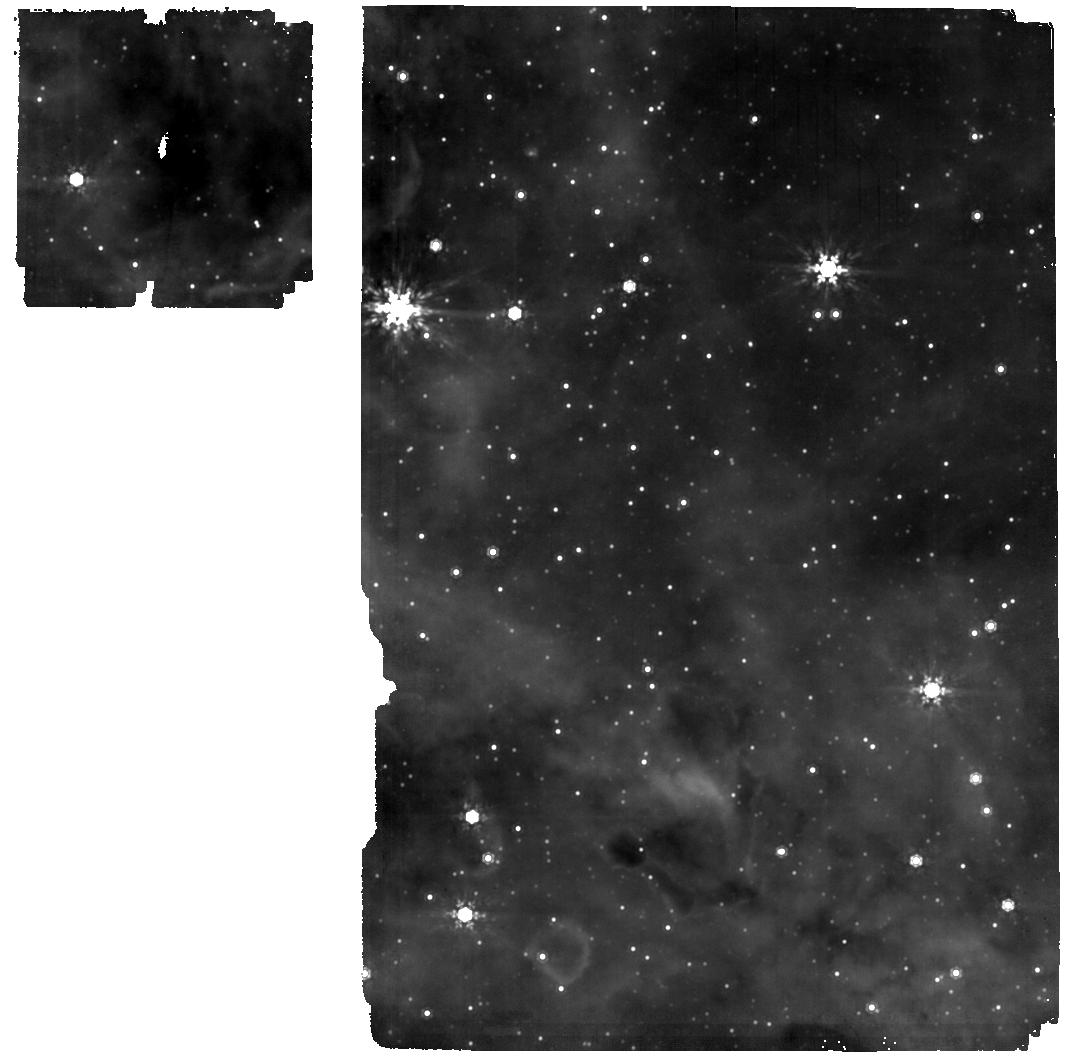
Target: CL-WESTERLUND-CF
Instrument: MIRI
Filter: F1000W
Exposure: 12 min
Observation ID: jw01905-o004_t002_miri_f1000w

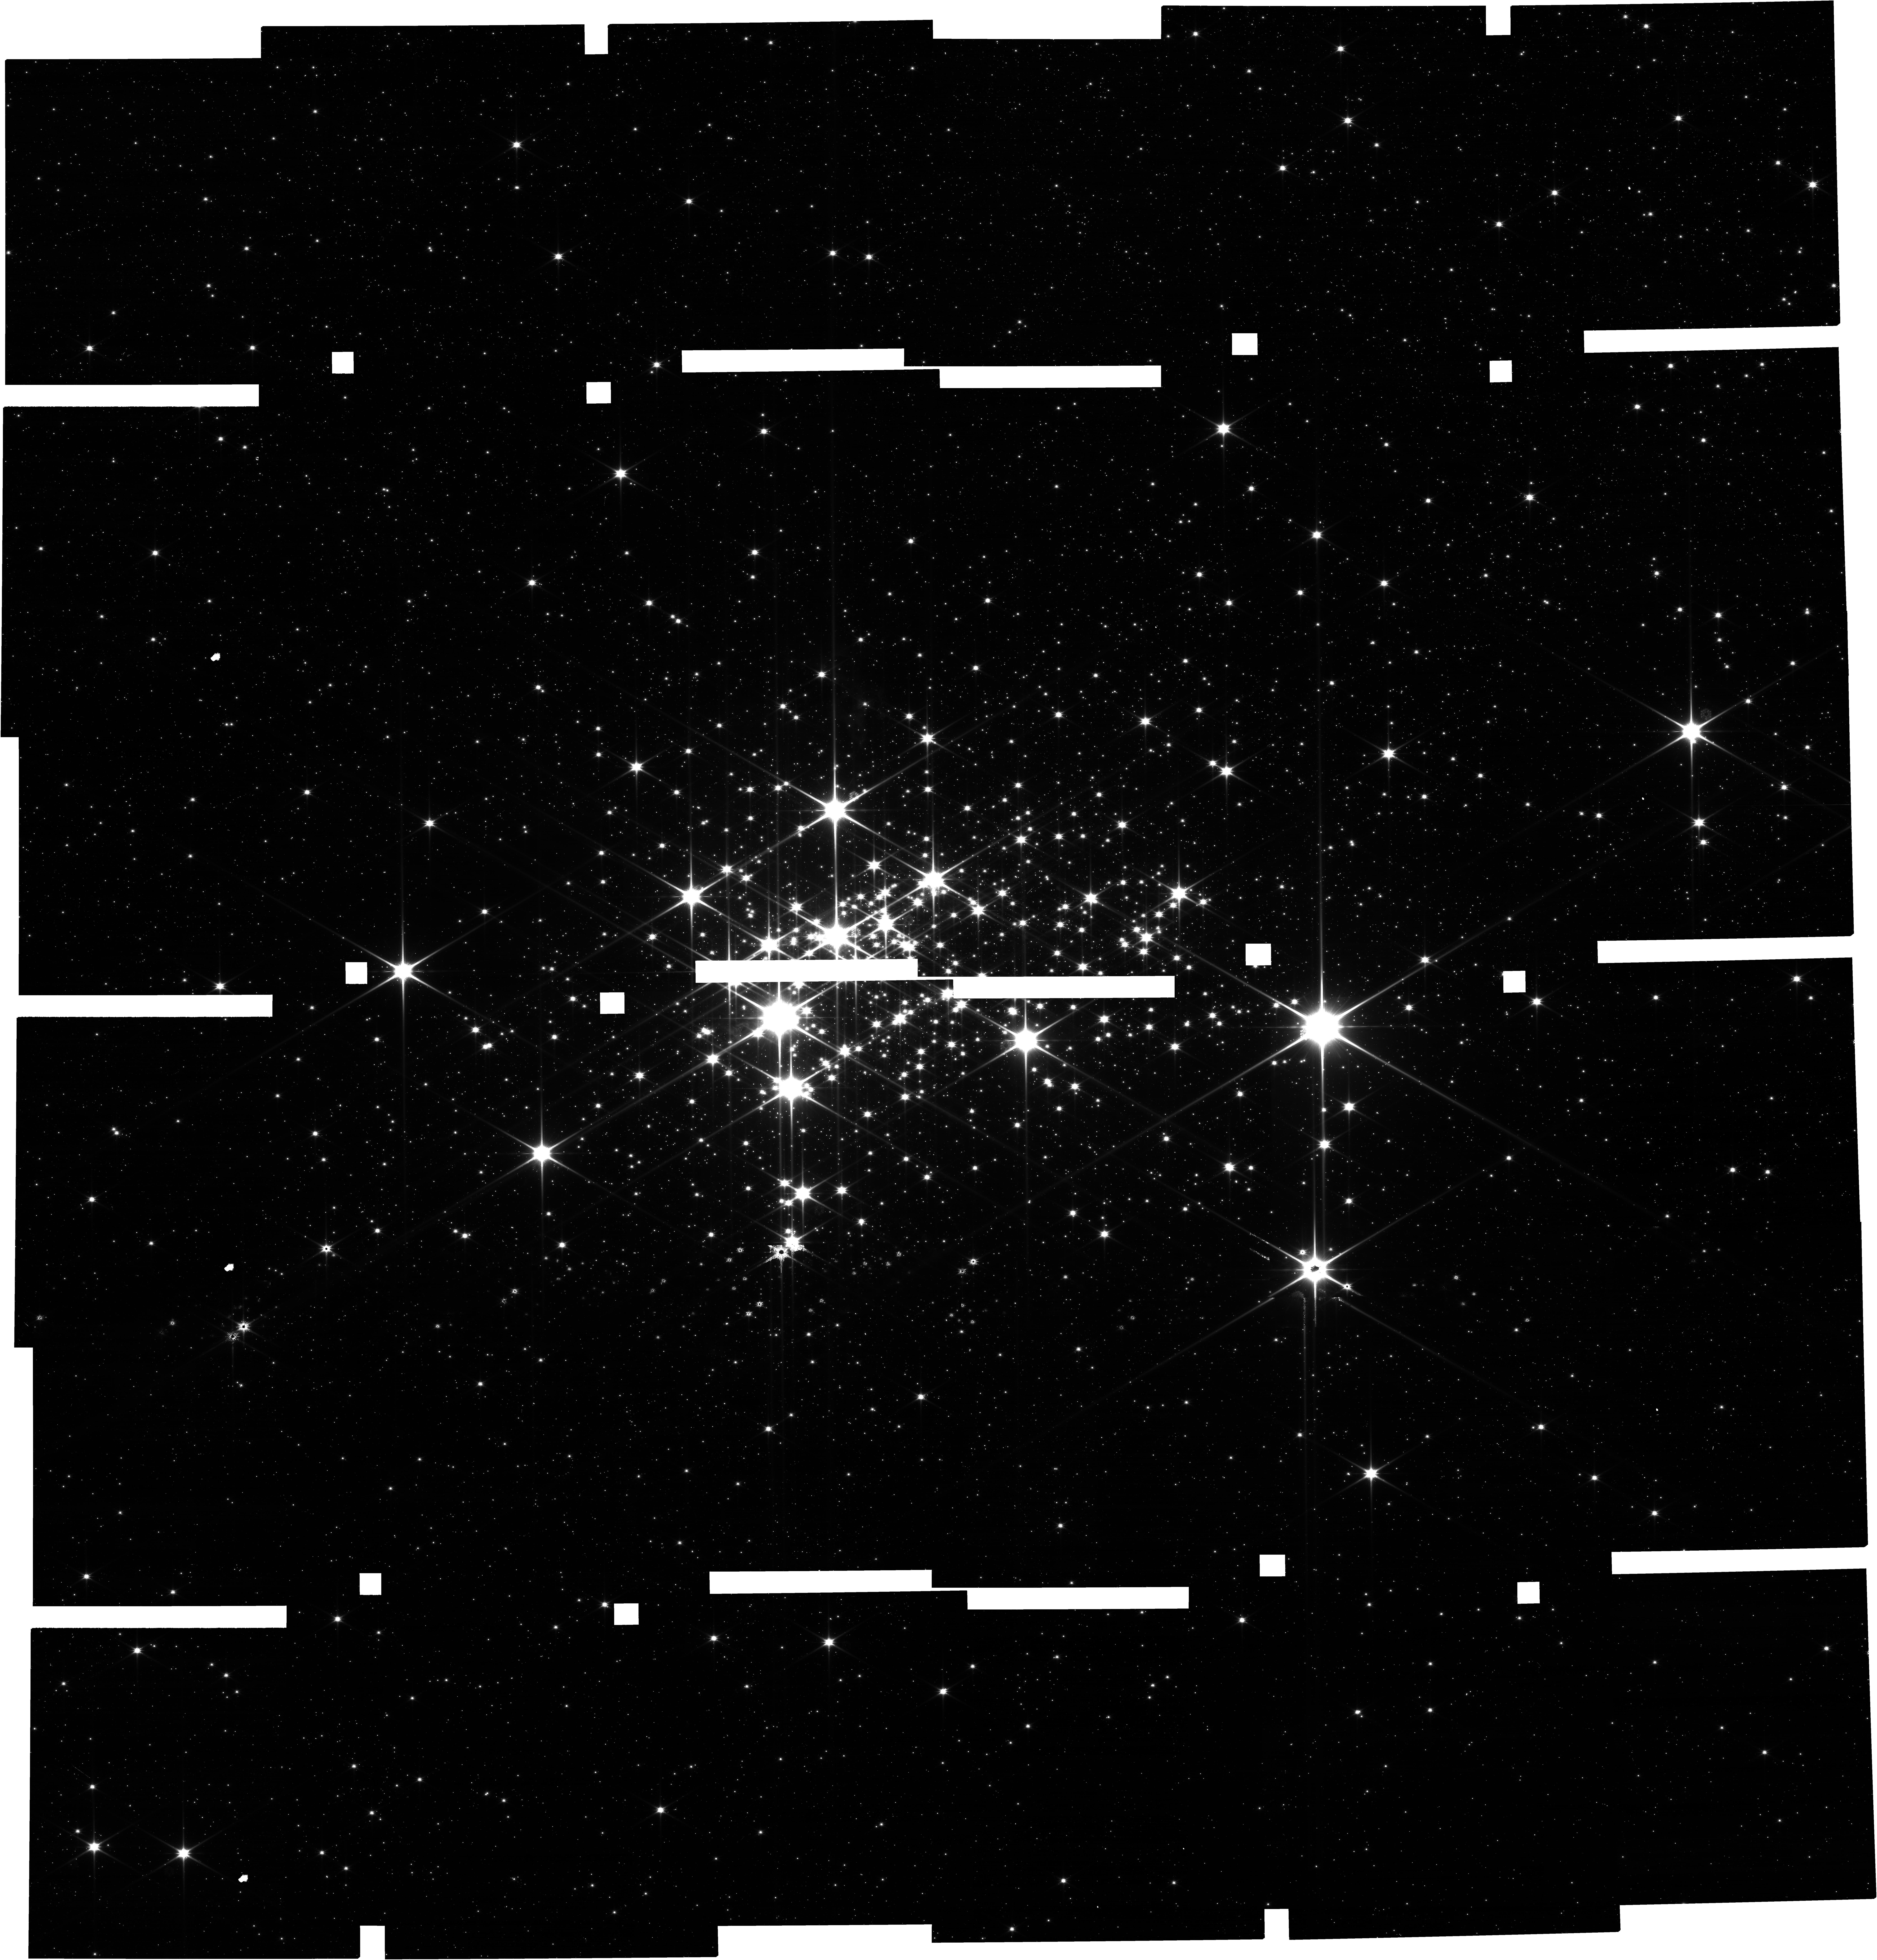
Target: CL-WESTERLUND-1
Instrument: NIRCAM
Filter: F115W
Exposure: 9 min
Observation ID: jw01905-o001_t001_nircam_clear-f115w

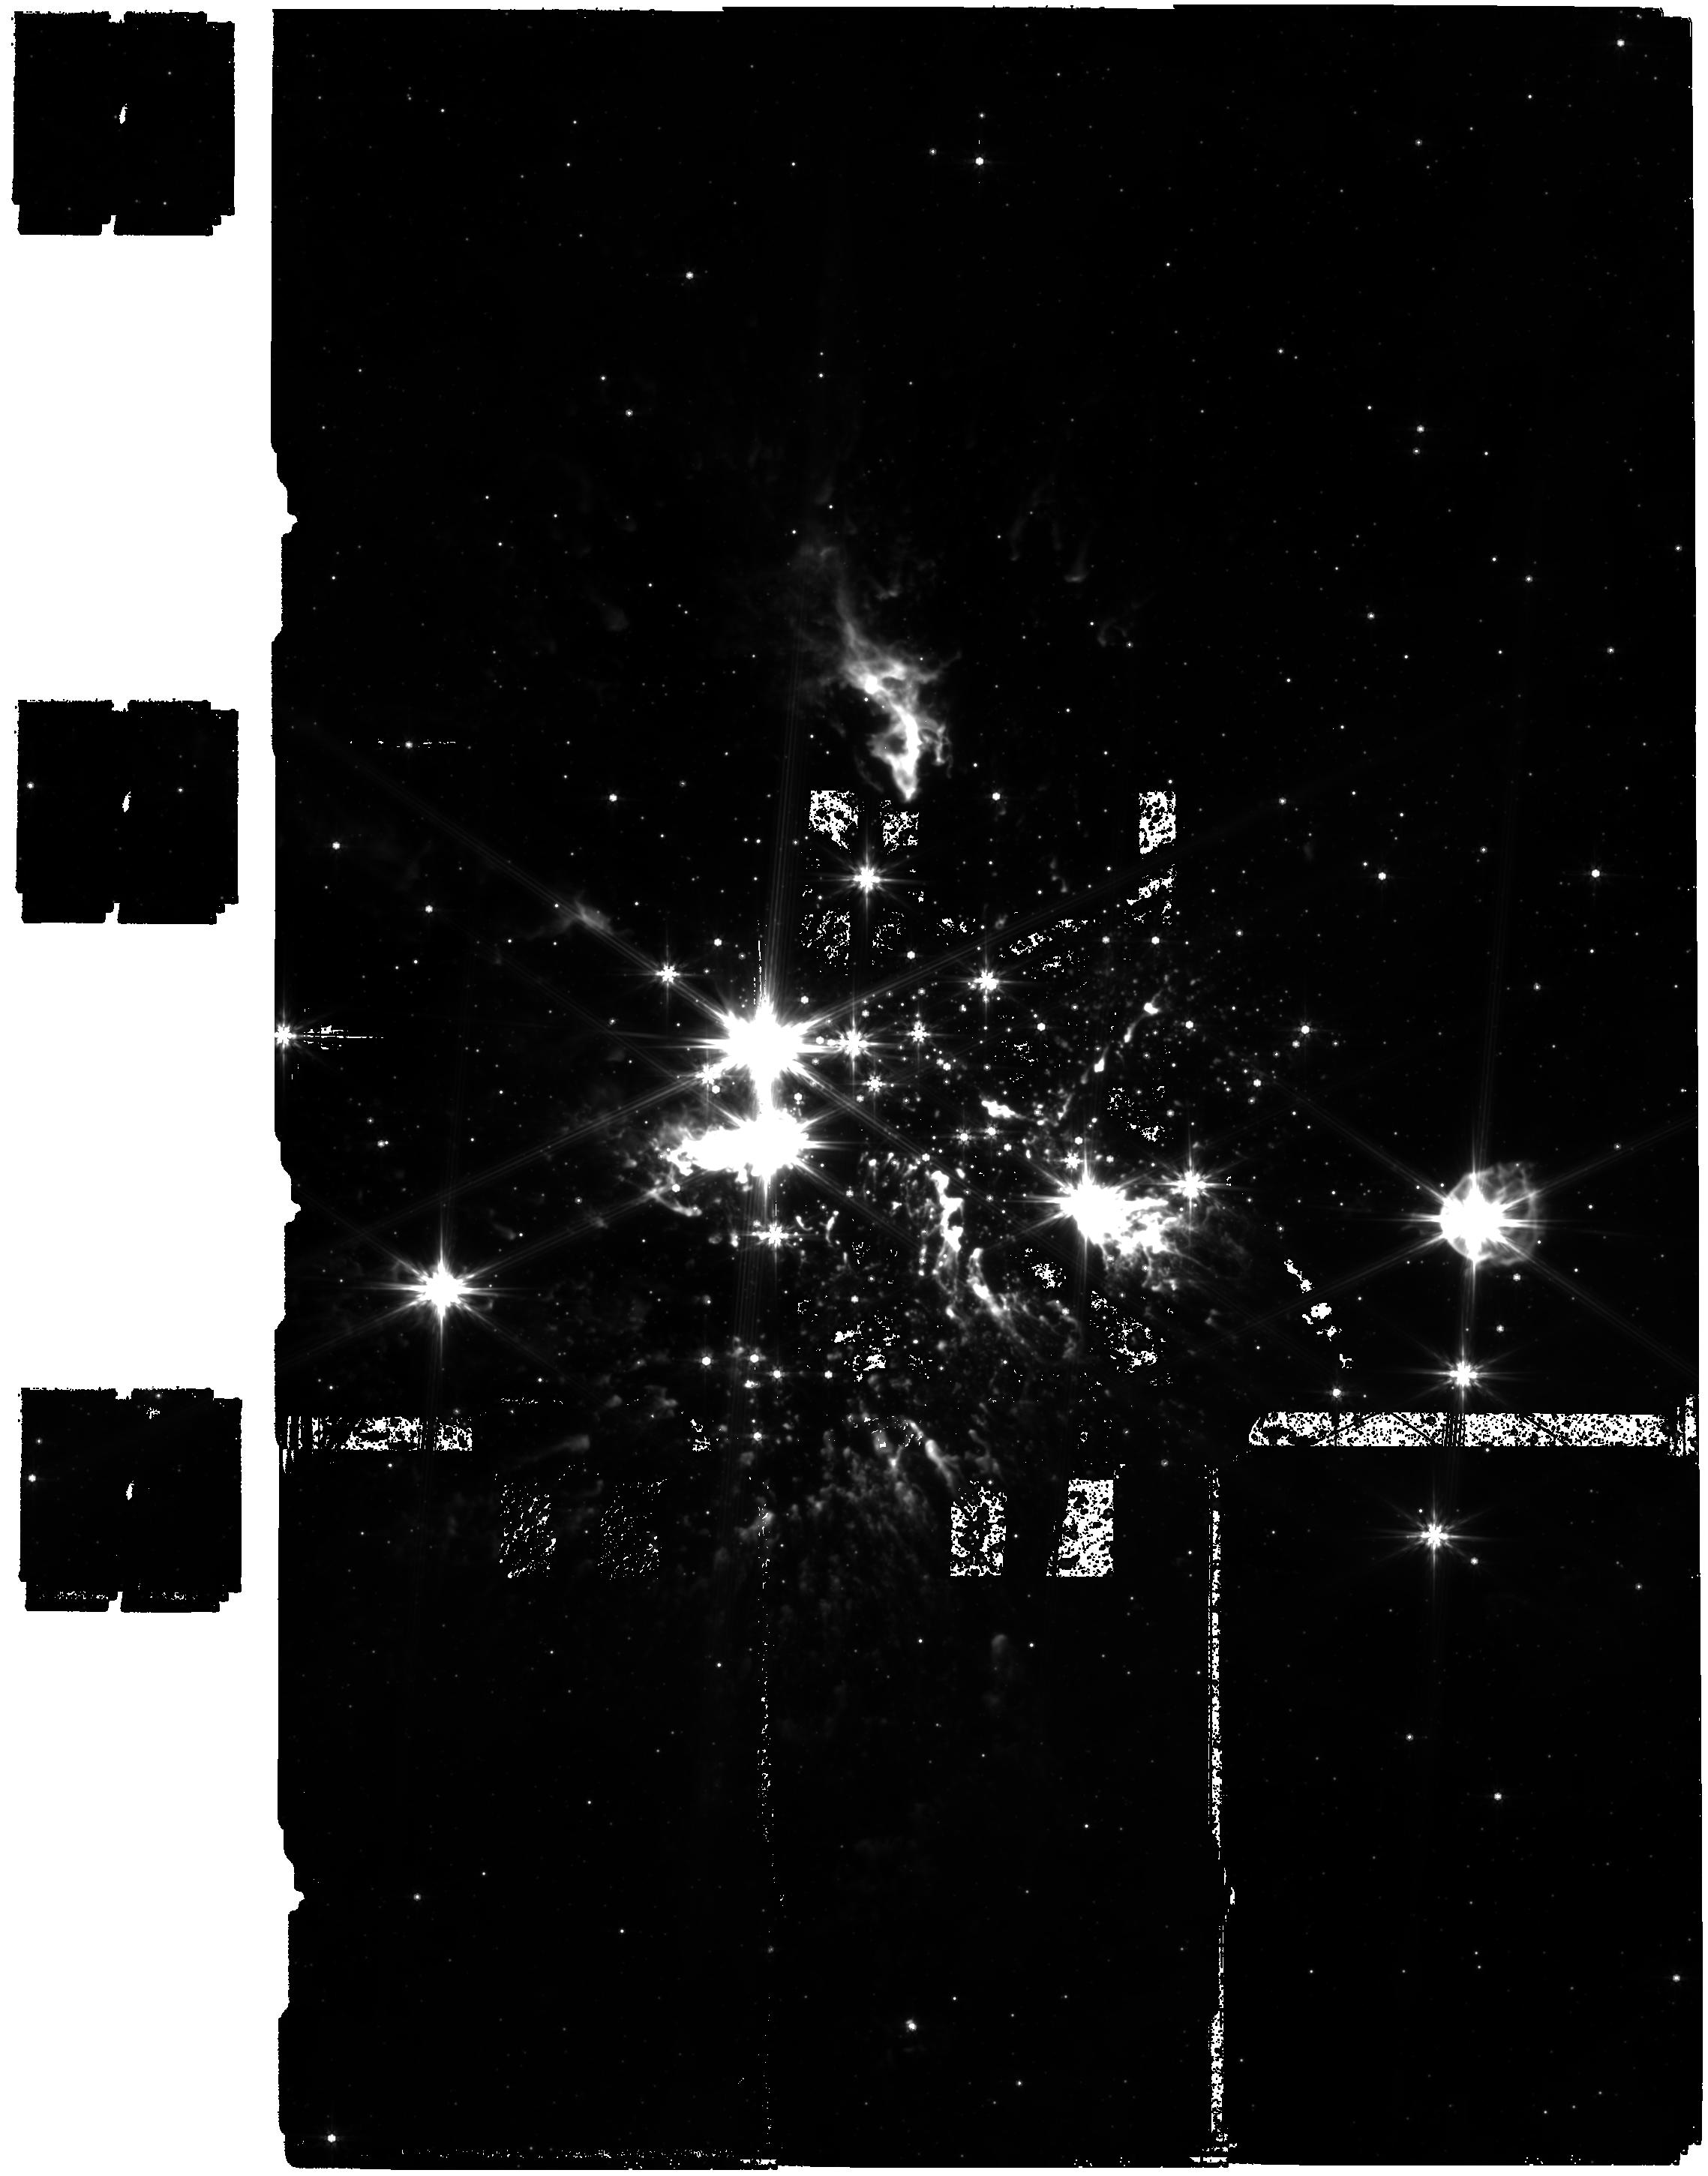
Target: CL-WESTERLUND-1
Instrument: MIRI
Filter: F770W
Exposure: 1.7 h
Observation ID: jw01905-o002_t001_miri_f770w

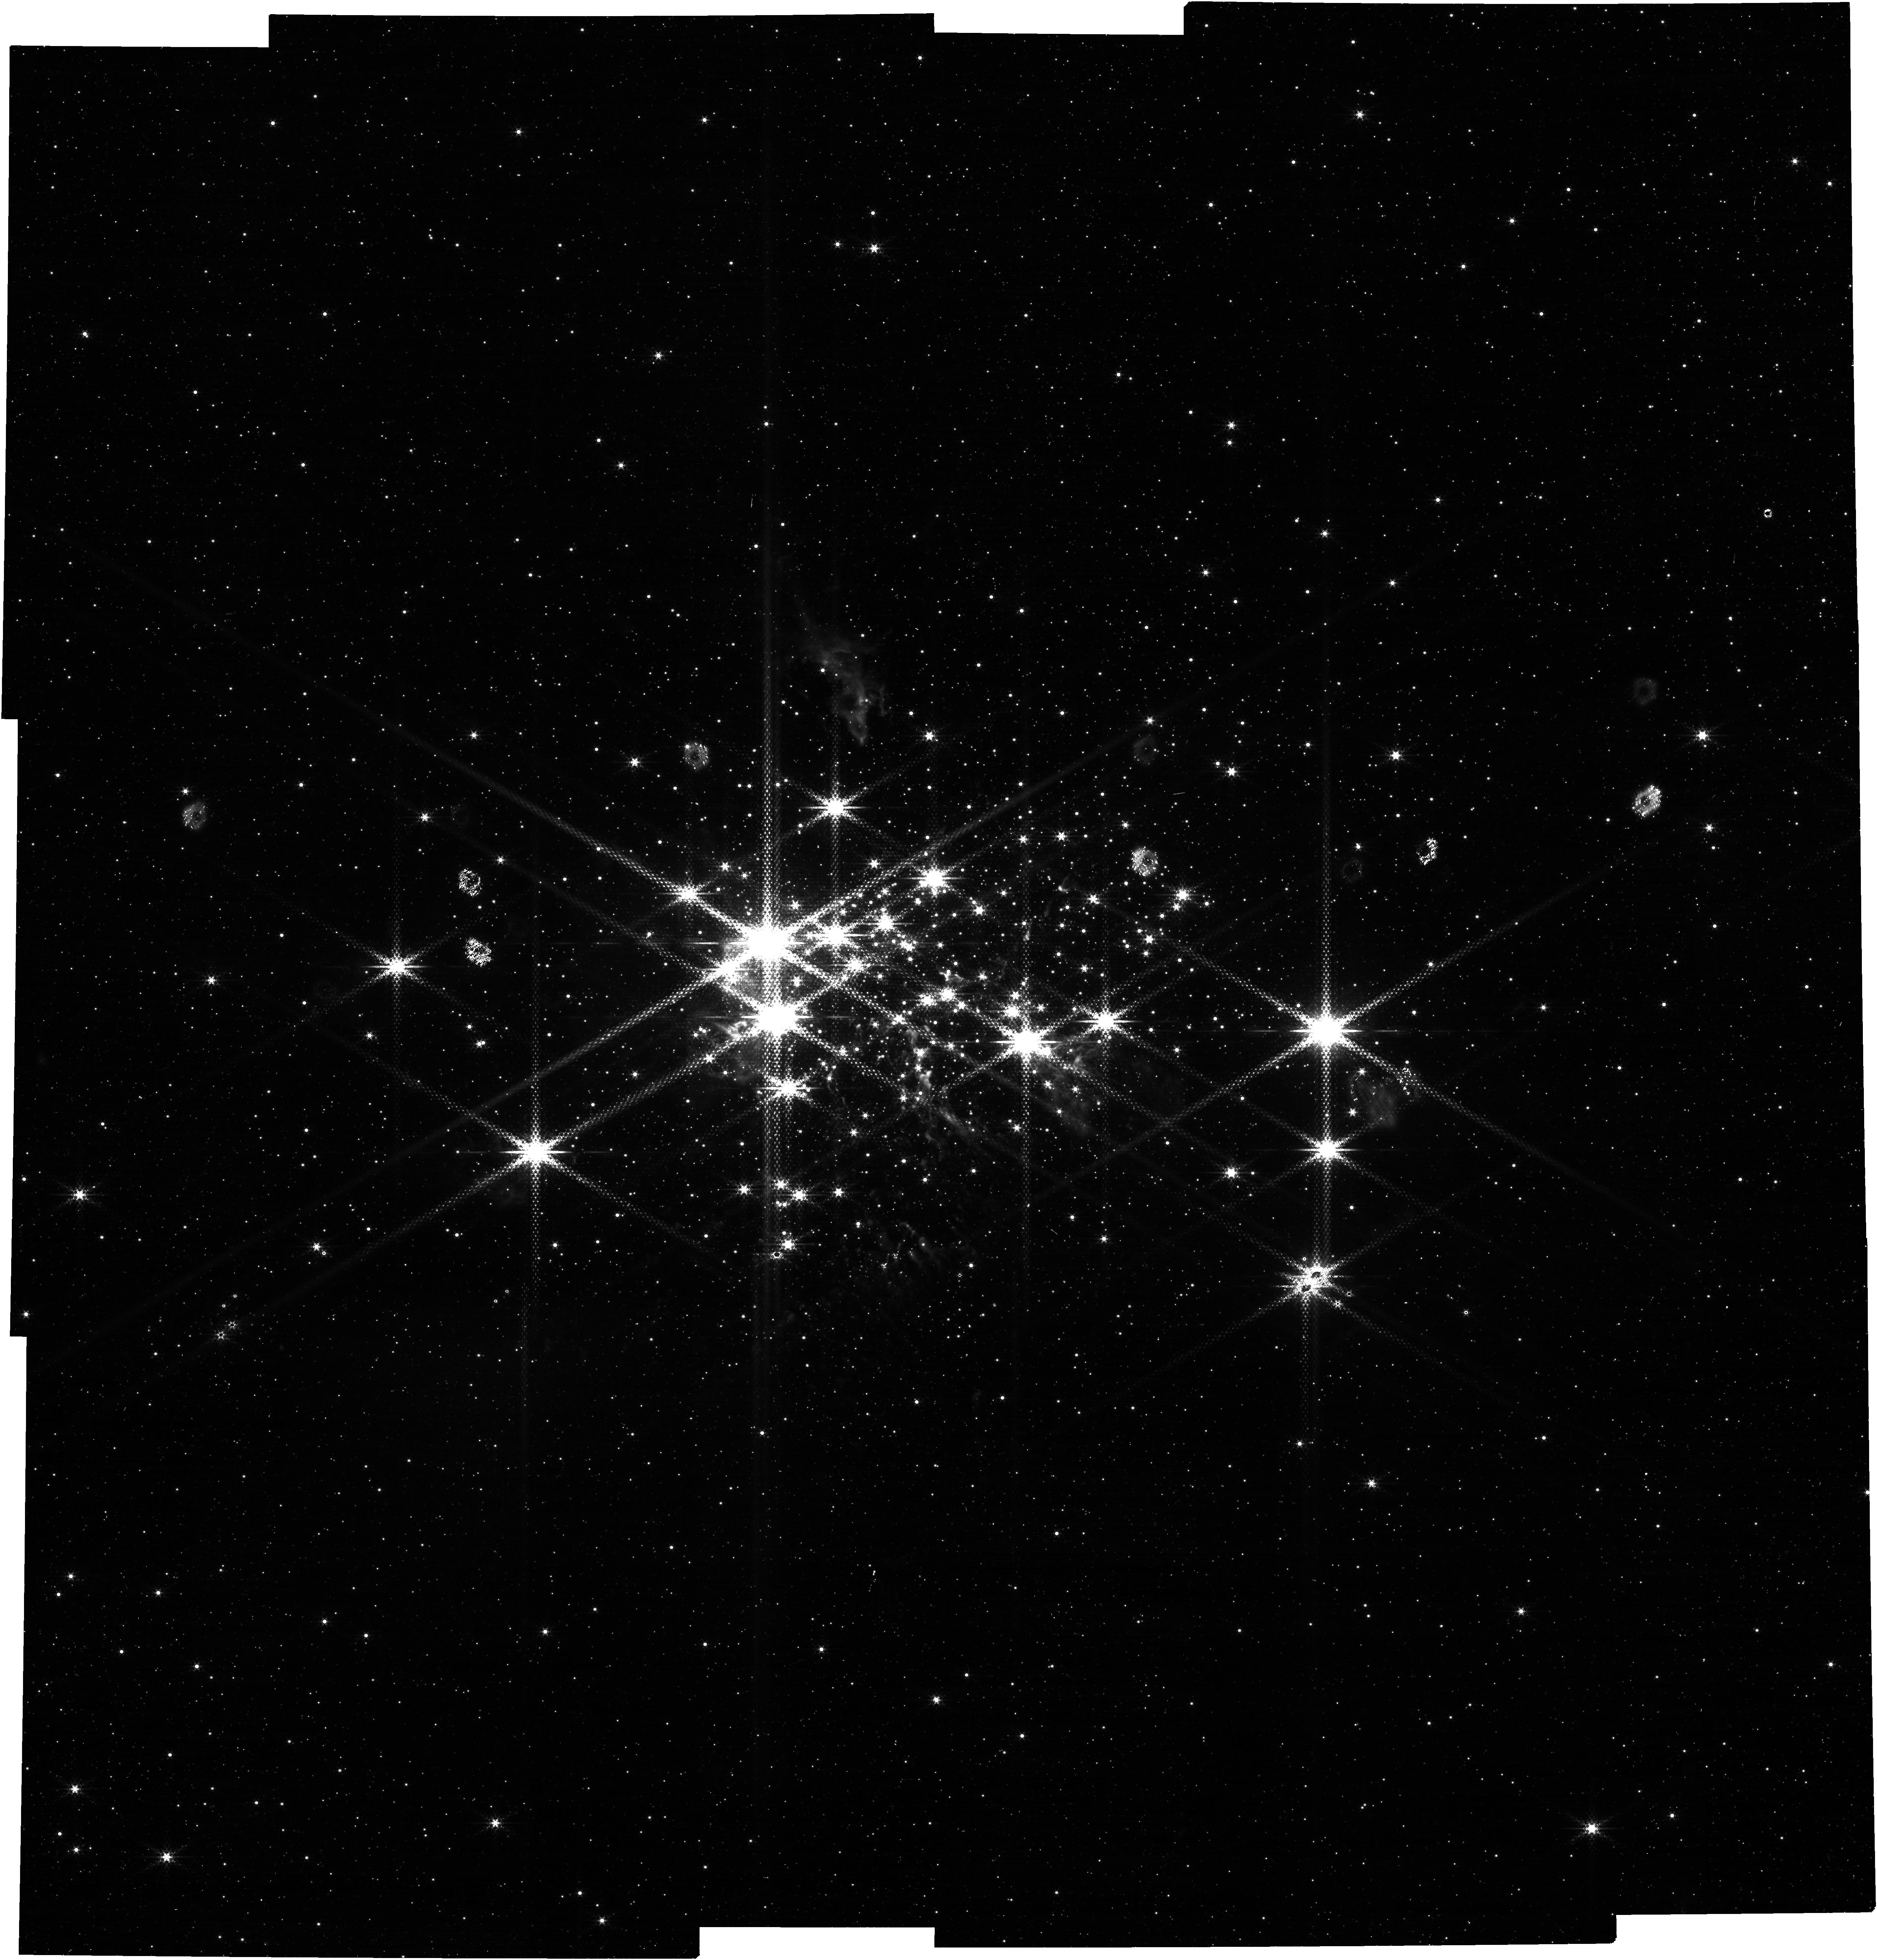
Target: CL-WESTERLUND-1
Instrument: NIRCAM
Filter: F444W+F466N
Exposure: 9 min
Observation ID: jw01905-o001_t001_nircam_f444w-f466n

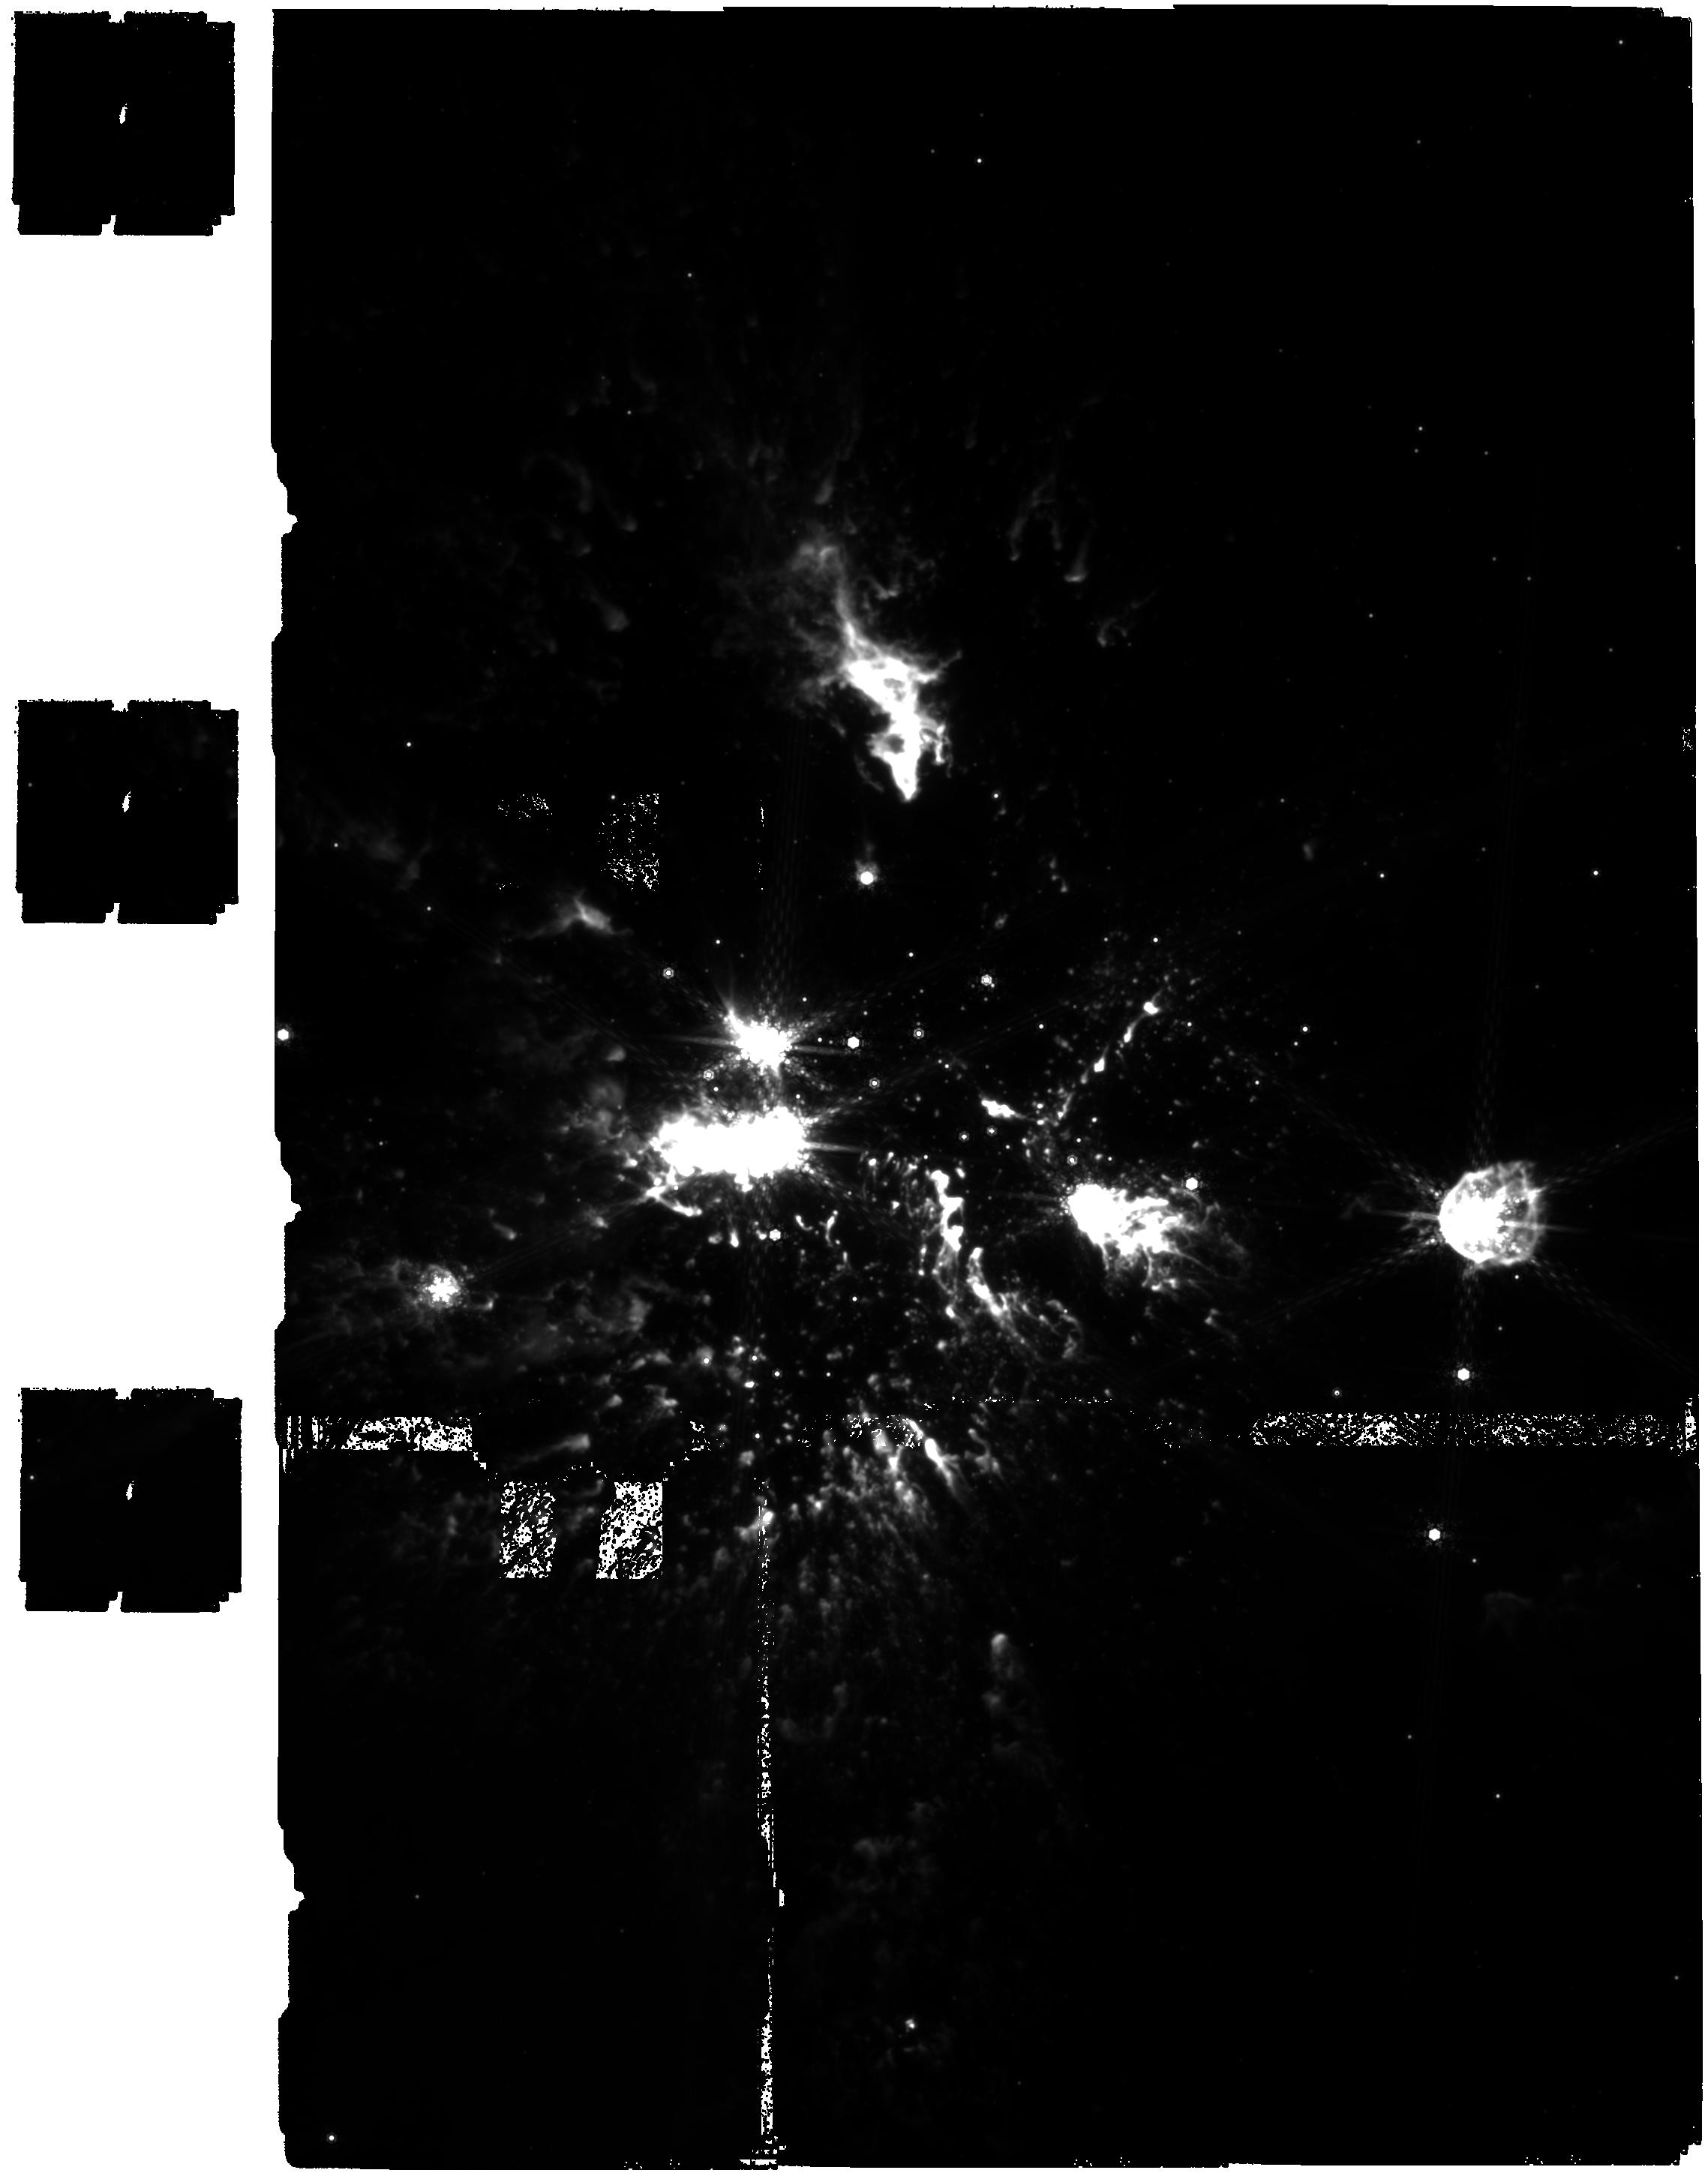
Target: CL-WESTERLUND-1
Instrument: MIRI
Filter: F1130W
Exposure: 1.7 h
Observation ID: jw01905-o002_t001_miri_f1130w

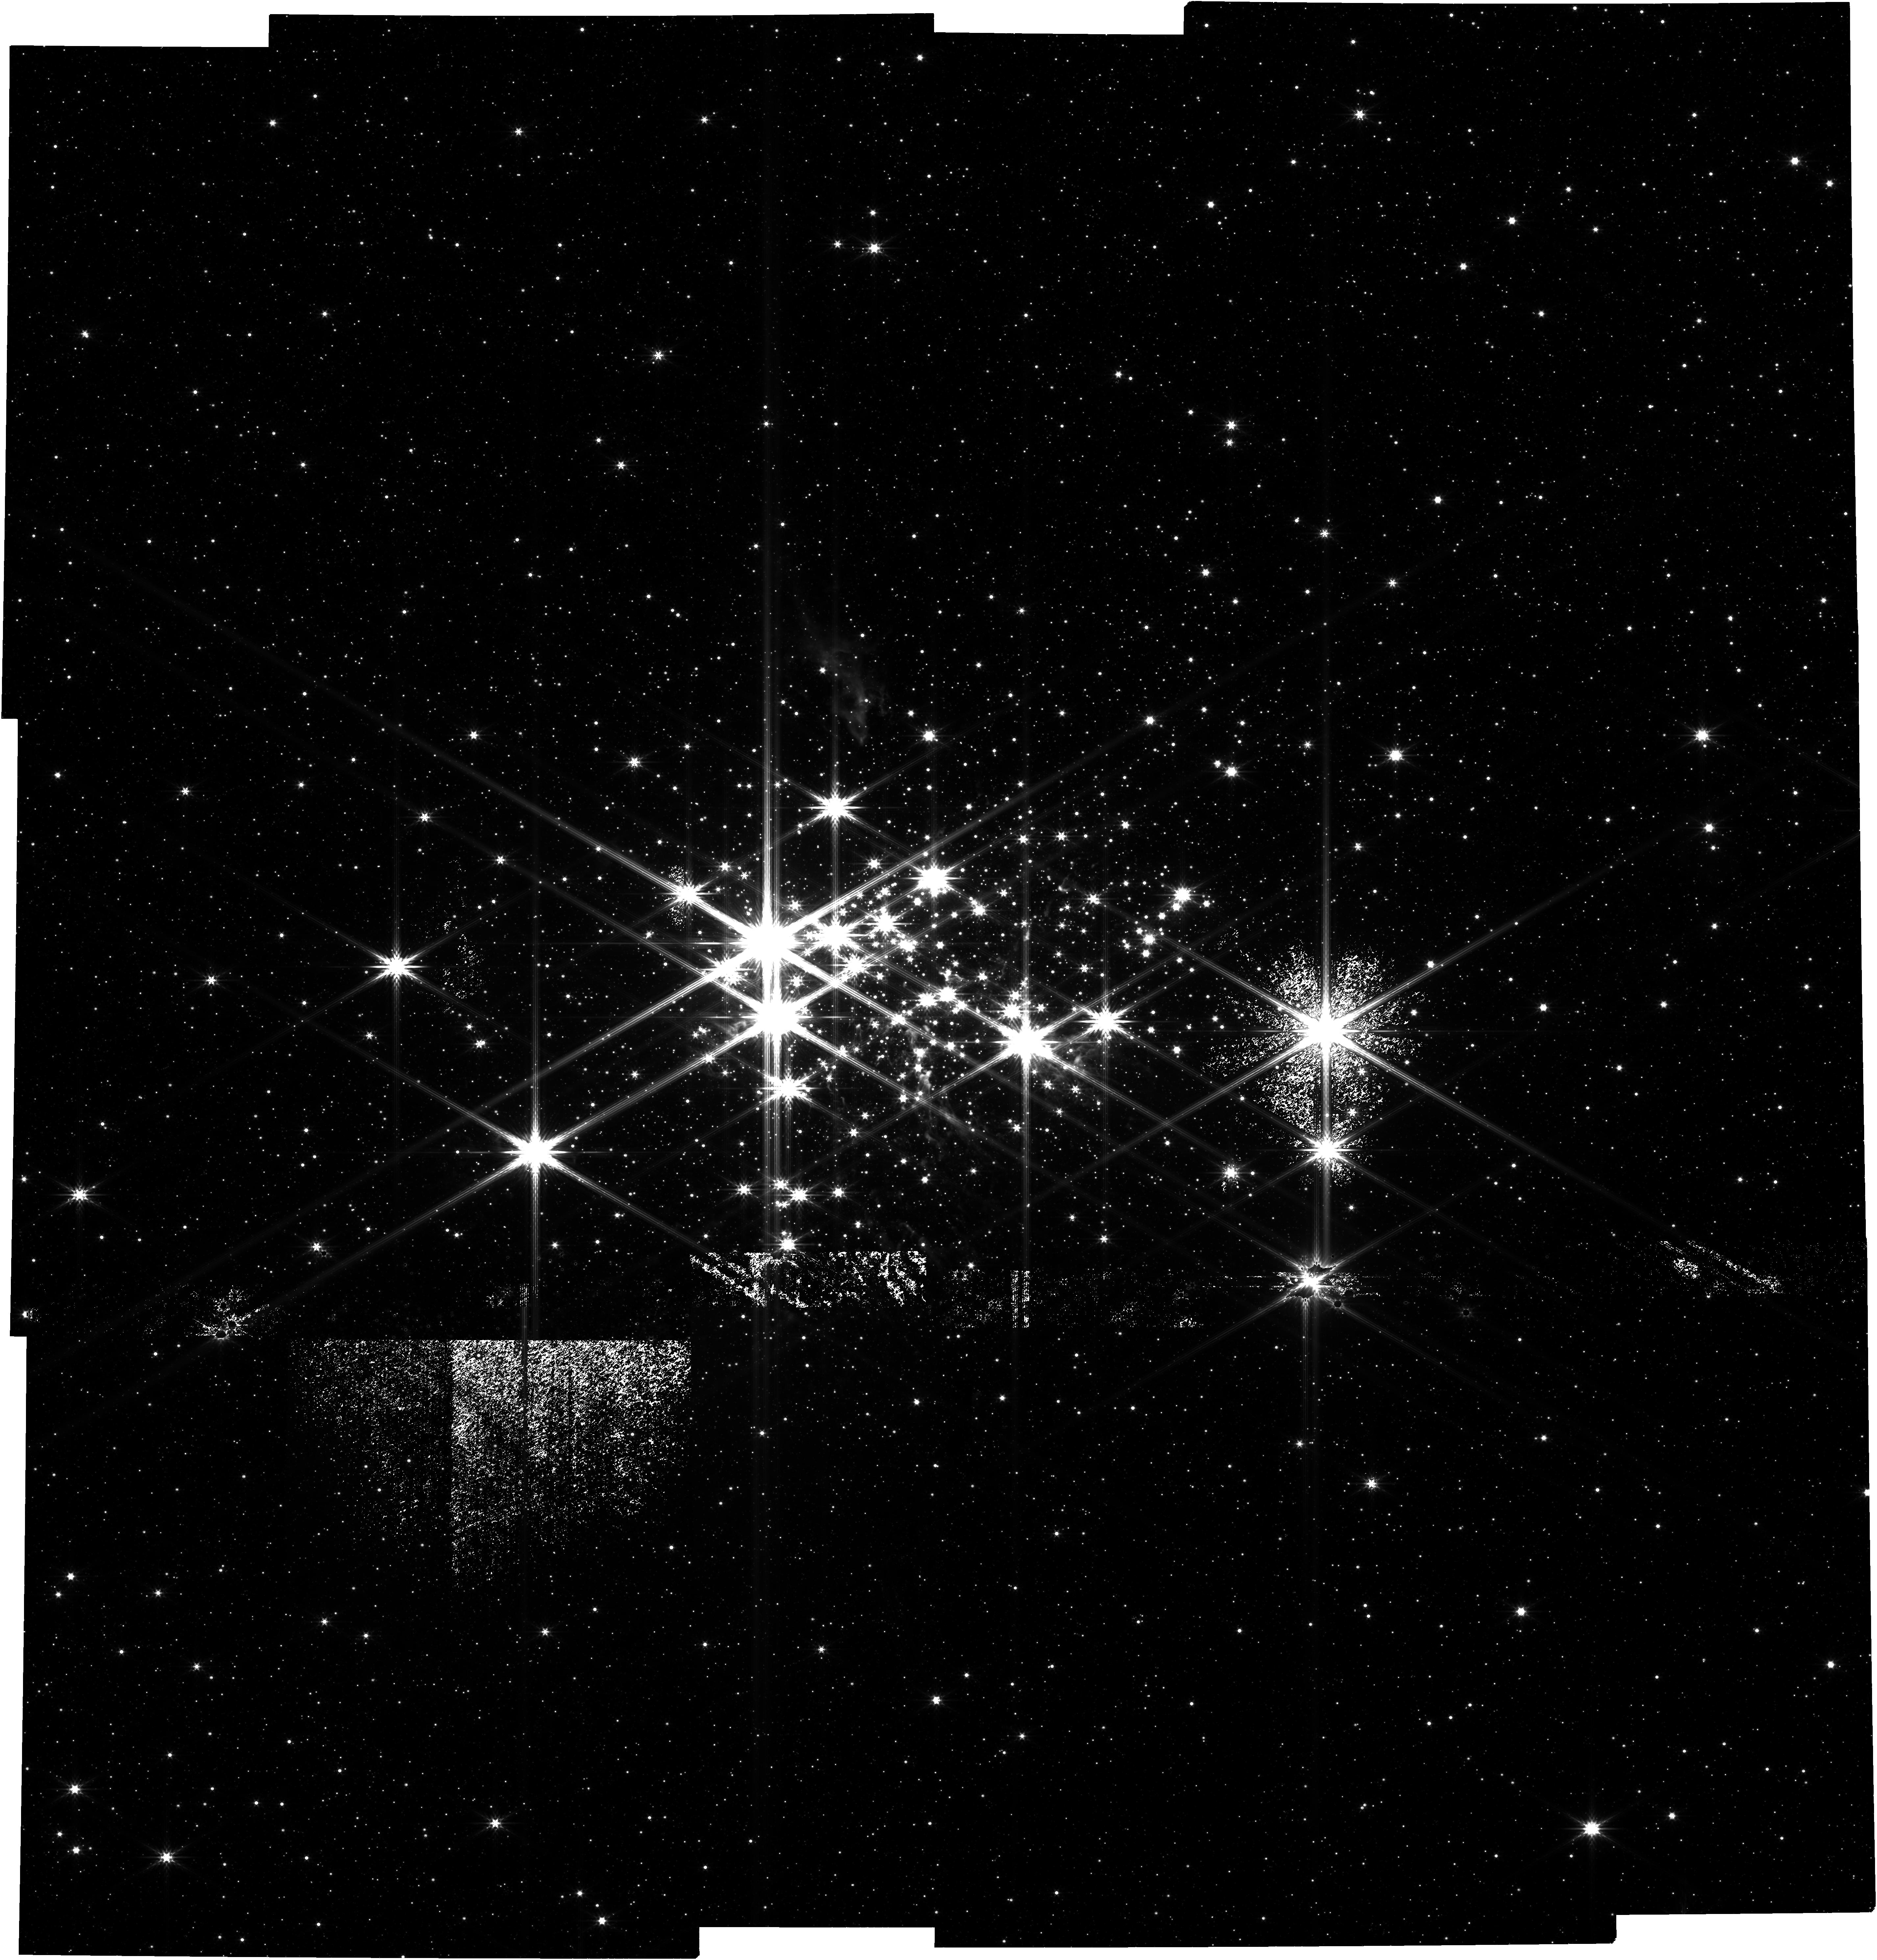
Target: CL-WESTERLUND-1
Instrument: NIRCAM
Filter: F444W
Exposure: 17 min
Observation ID: jw01905-o001_t001_nircam_clear-f444w

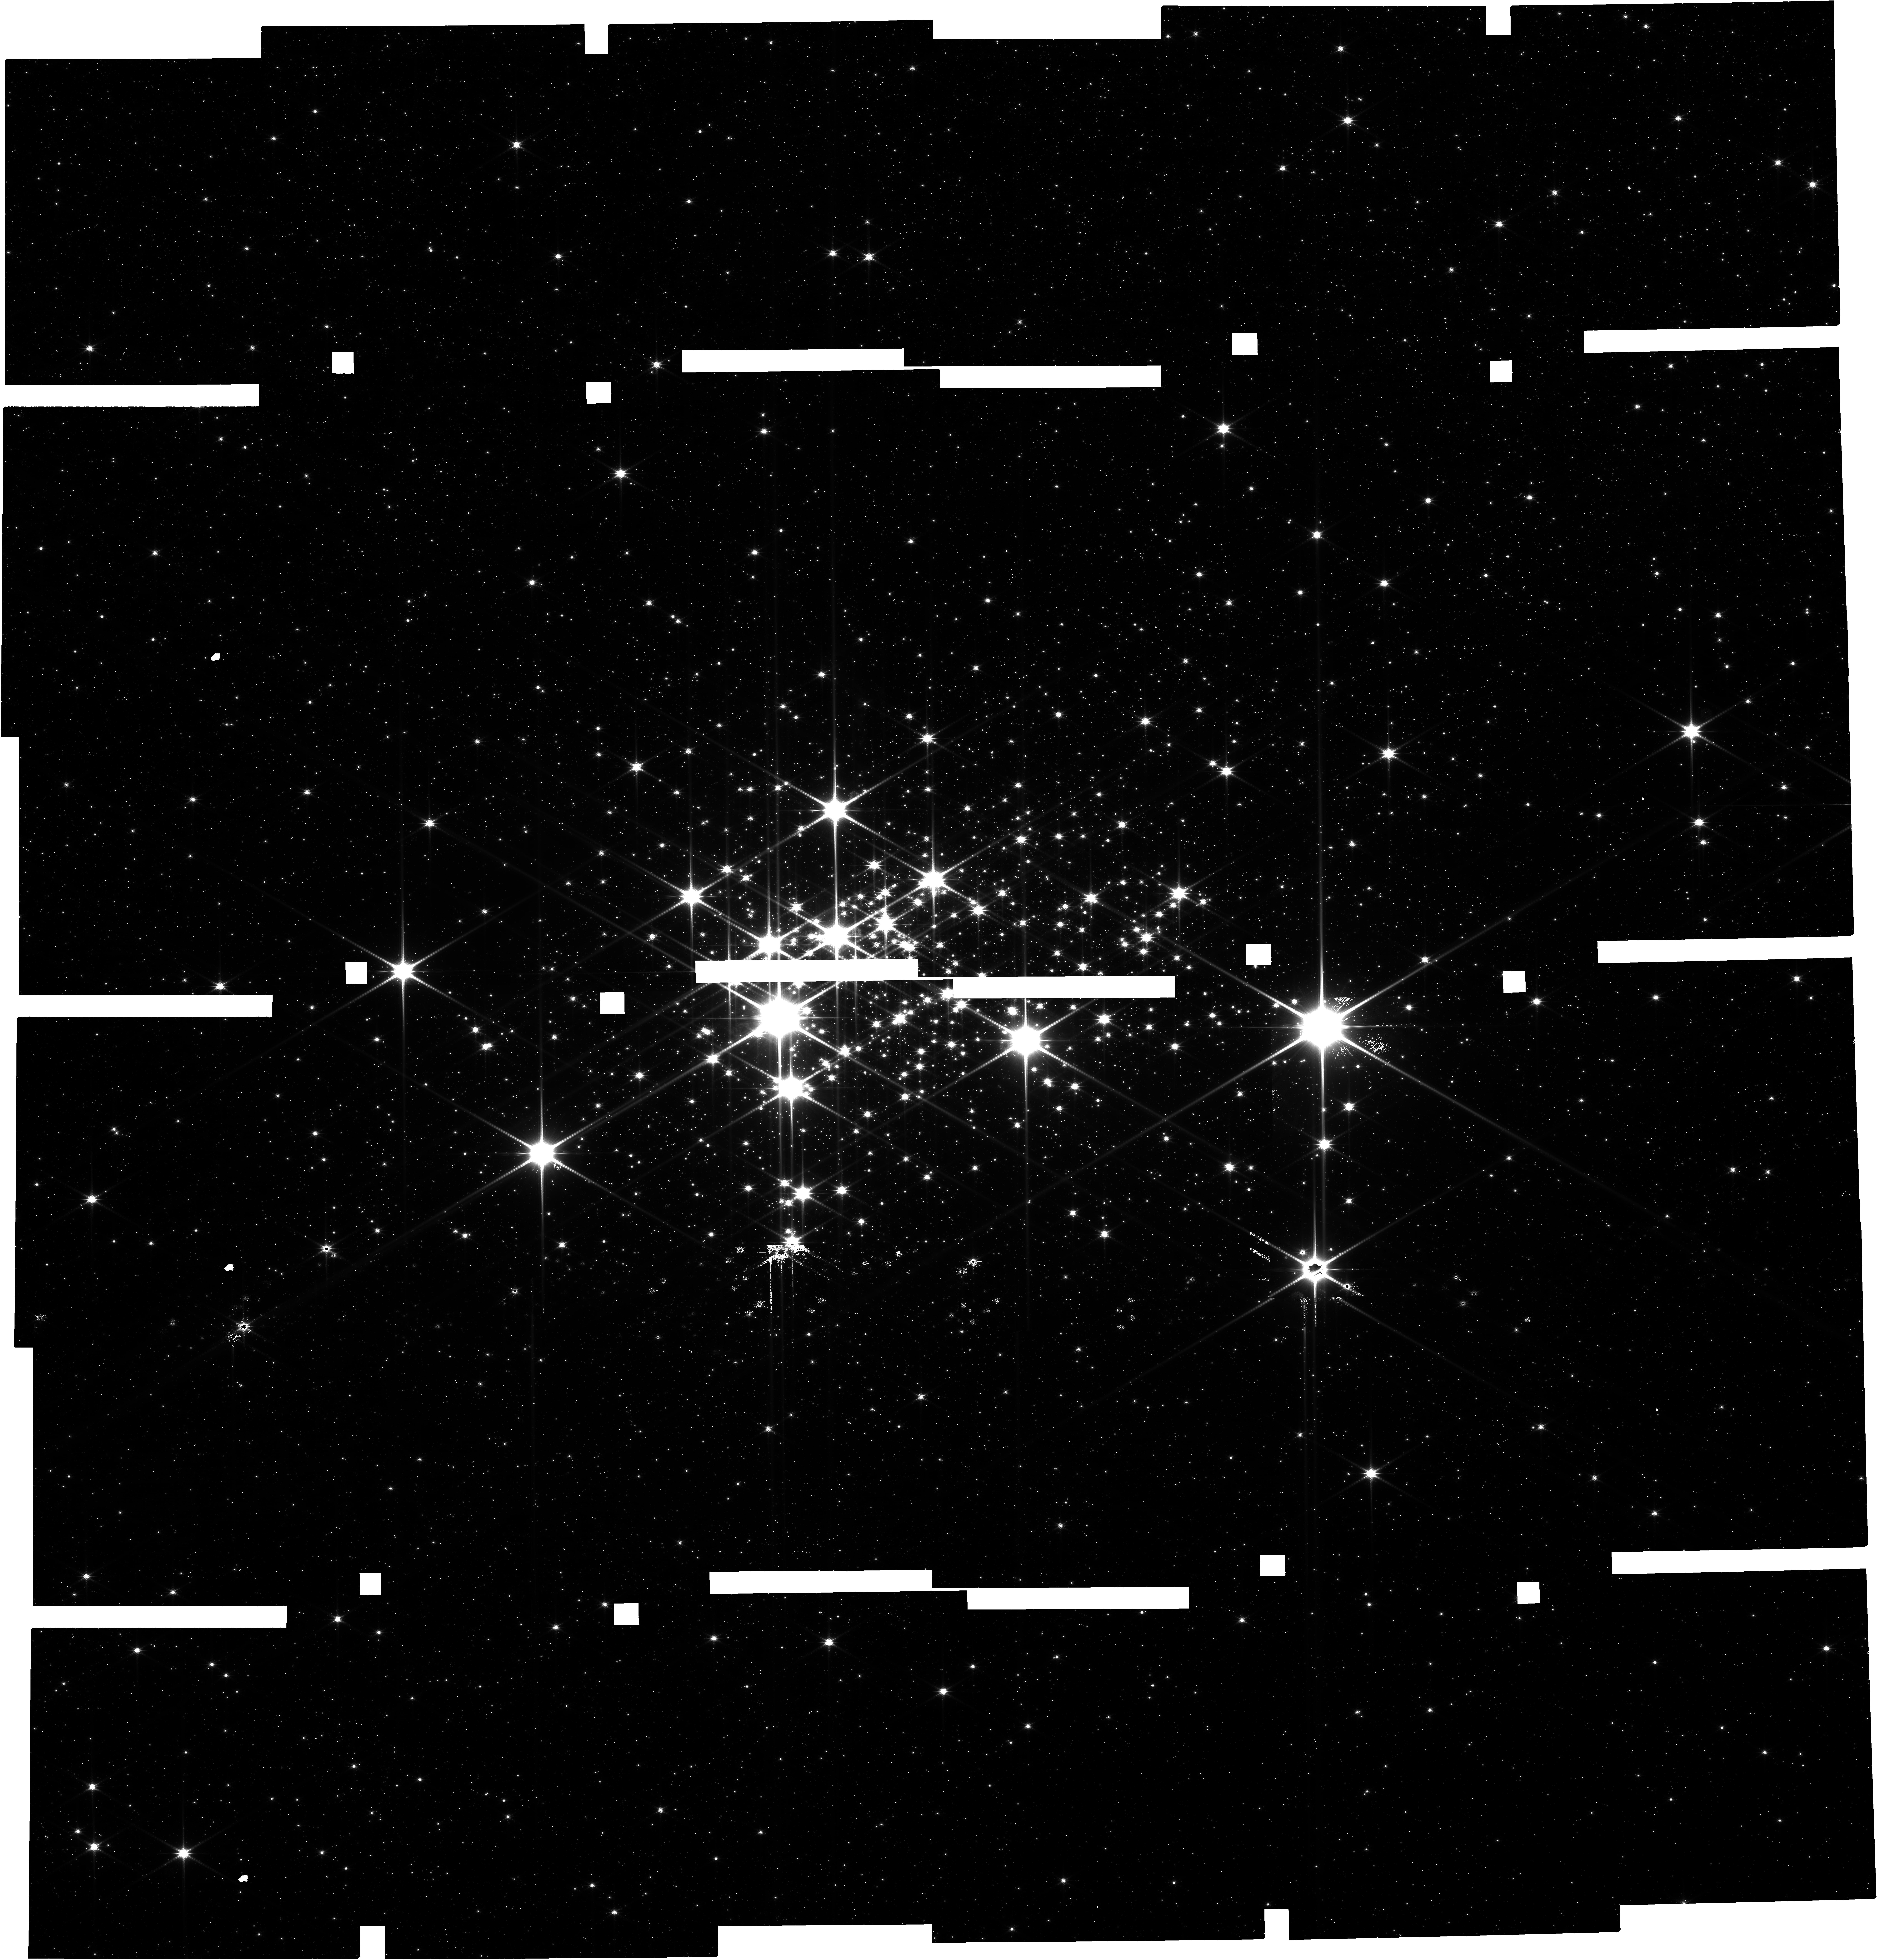
Target: CL-WESTERLUND-1
Instrument: NIRCAM
Filter: F150W
Exposure: 9 min
Observation ID: jw01905-o001_t001_nircam_clear-f150w

Testing protoplanetary disk evolution and brown dwarf formation in starburst: NIRCAM and MIRI observations of the young cluster Westerlund 1 (PI: Guarcello, Mario Giuseppe)

The aim of this proposal is to extend our understanding of the environmental effects on the evolution of protoplanetary disks, the formation of planets, and the formation of brown dwarfs, for the first time, to the starburst regime. The large distances to starburst clusters make the JWST the only instrument (for a long time to come) capable of providing the required high spatial resolution and sensitivity in bands where disk emission is prominent. Besides, starburst environments are rare in our Galaxy today, but they are common in the early Universe, star forming and merging galaxies. We thus ask NIRCAM and MIRI observations of the 3-5 Myrs old starburst clusters Westerlund 1 in a set of wide and narrow filters, in order to: 1) select stars with disks from color-color and color-magnitude diagrams; 2) study disks properties from the analysis of their Spectral Energy Distributions, accretion from NIRCAM narrow band images, and the dust population in disks from MIRI observations; 3) correlate the spatial variation of the disk fraction and the average disk properties with local UV fields and stellar density, in order to assess the effects of the environment on disks evolution and dispersal; 4) Derive the IMF down to the brown dwarf regime and compare it with other clusters with different environments in order to understand if the low-mass end of the IMF is affected by the starburst environments.